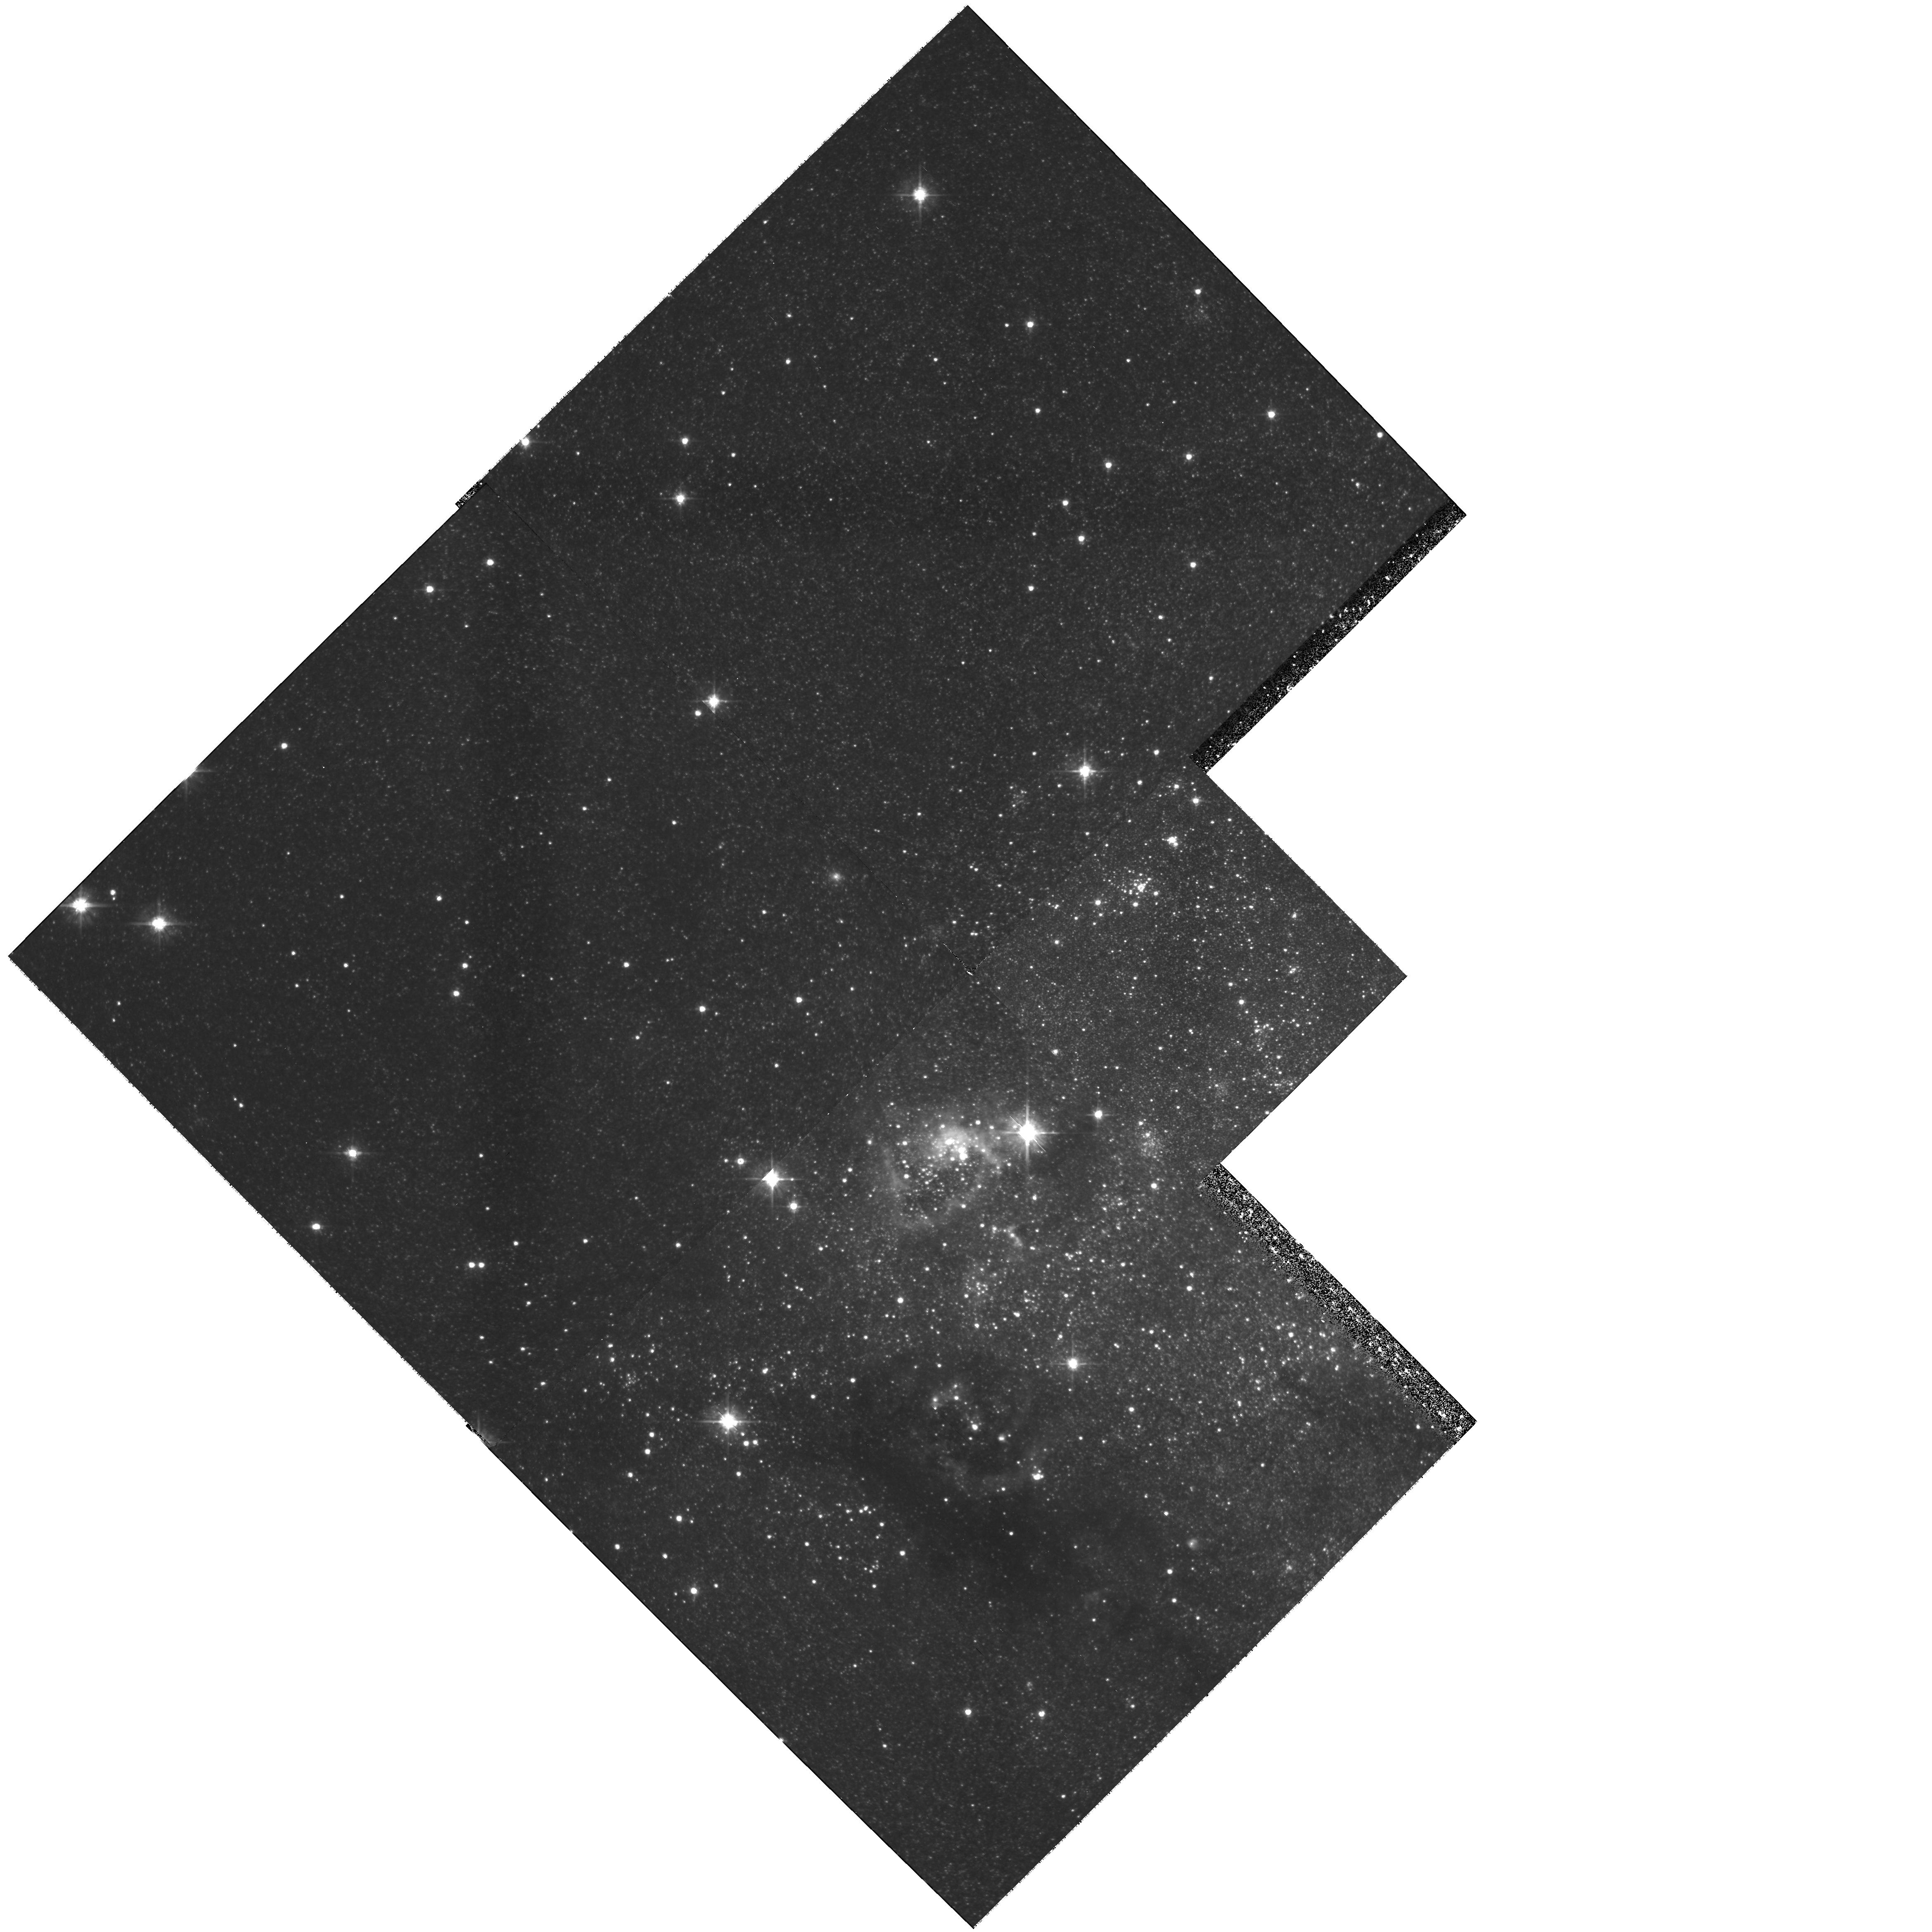
Target: IC10
Instrument: WFPC2/PC
Filter: F555W
Exposure: 3.9 h
Observation ID: hst_6406_51_wfpc2_pc_f555w_u40a51

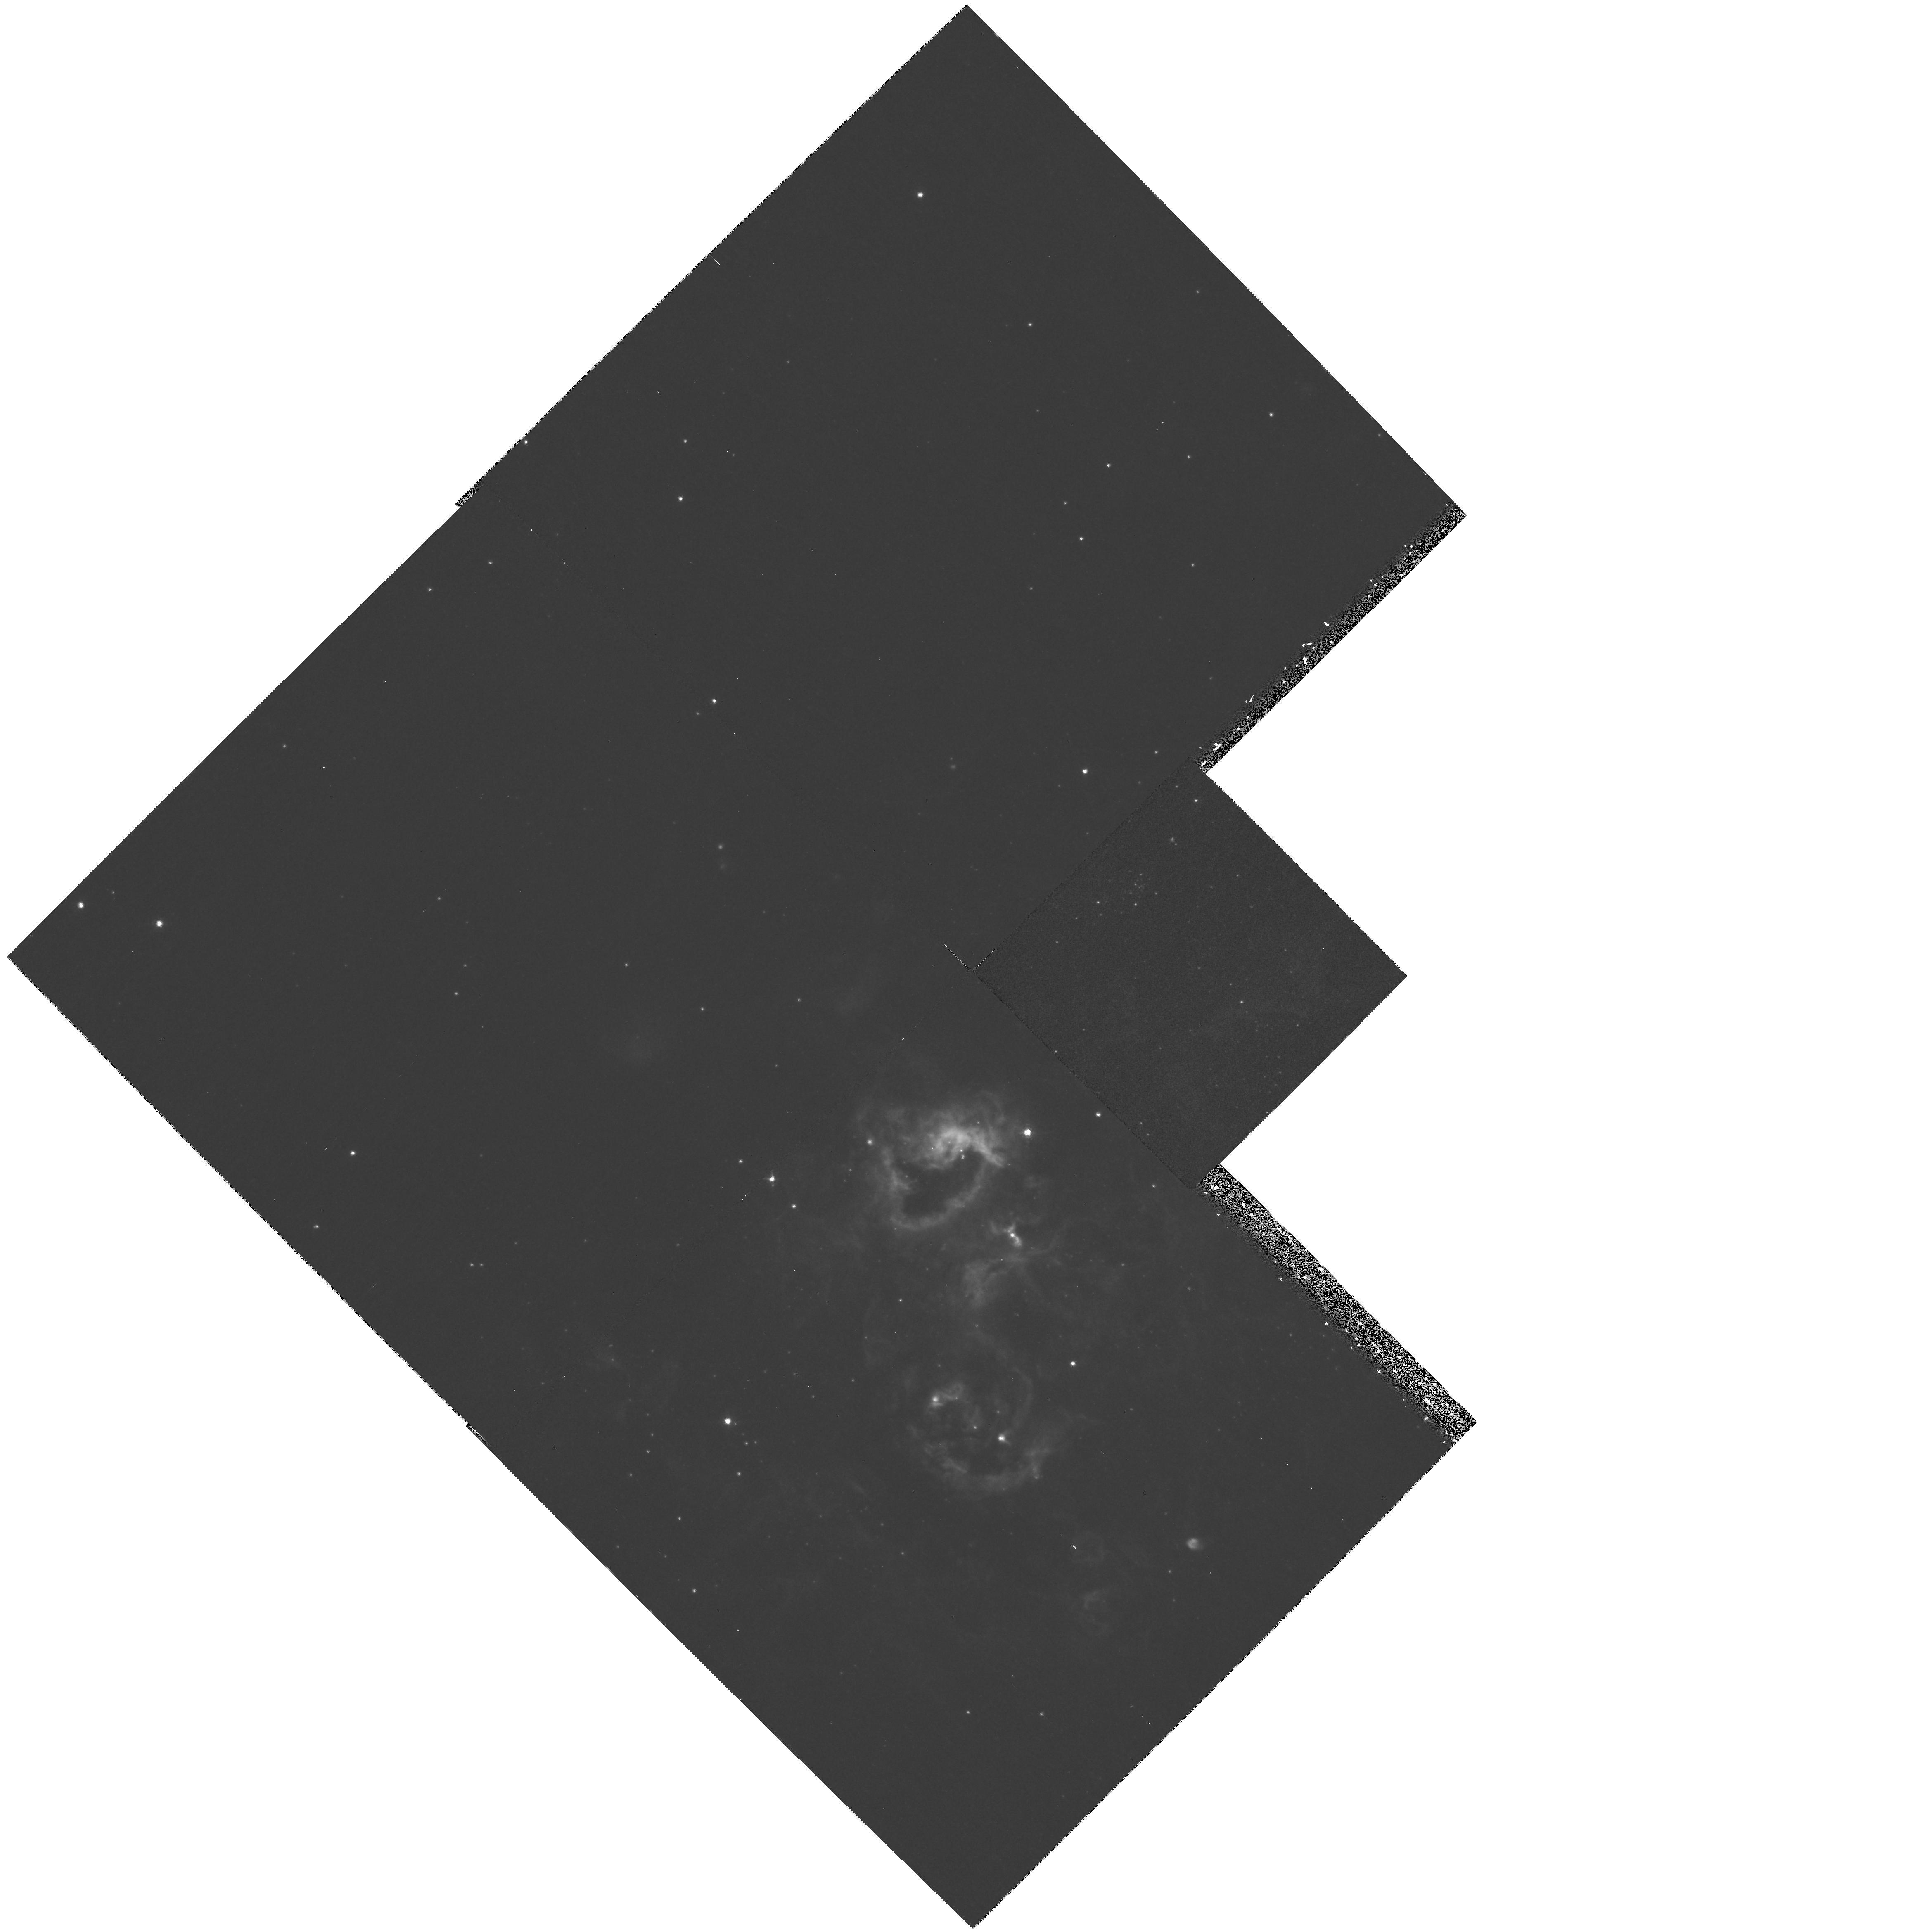
Target: IC10
Instrument: WFPC2/PC
Filter: F656N
Exposure: 40 min
Observation ID: hst_6406_51_wfpc2_pc_f656n_u40a51

Intermediate Mass Stars and Unusual Stellar Mass Limits in a Starburst Galaxy (PI: Hunter, Deidre Ann)

The dwarf irregular galaxy IC10 is the nearest example of the global starburst phenomenum. As such, it offers a unique opportunity to test ideas about the star formation process in such an environment. In particular it has been suggested that starburst galaxies, have unusually high lower stellar mass limits (up to 10 Msolar) and/or unusual IMF's. We propose to determine the IMF of intermediate mass stars and determine or constrain the lower stellar mass limit in IC10 through star counts. This will be the first direct examination of the intermediate stellar mass population in a starburst galaxy. H-alpha images obtained to subtract the gaseous contamination of the broad-band filters will also be used to examine the gaseous destruction caused by the concentrations of massive stars in the heart of the galaxy.